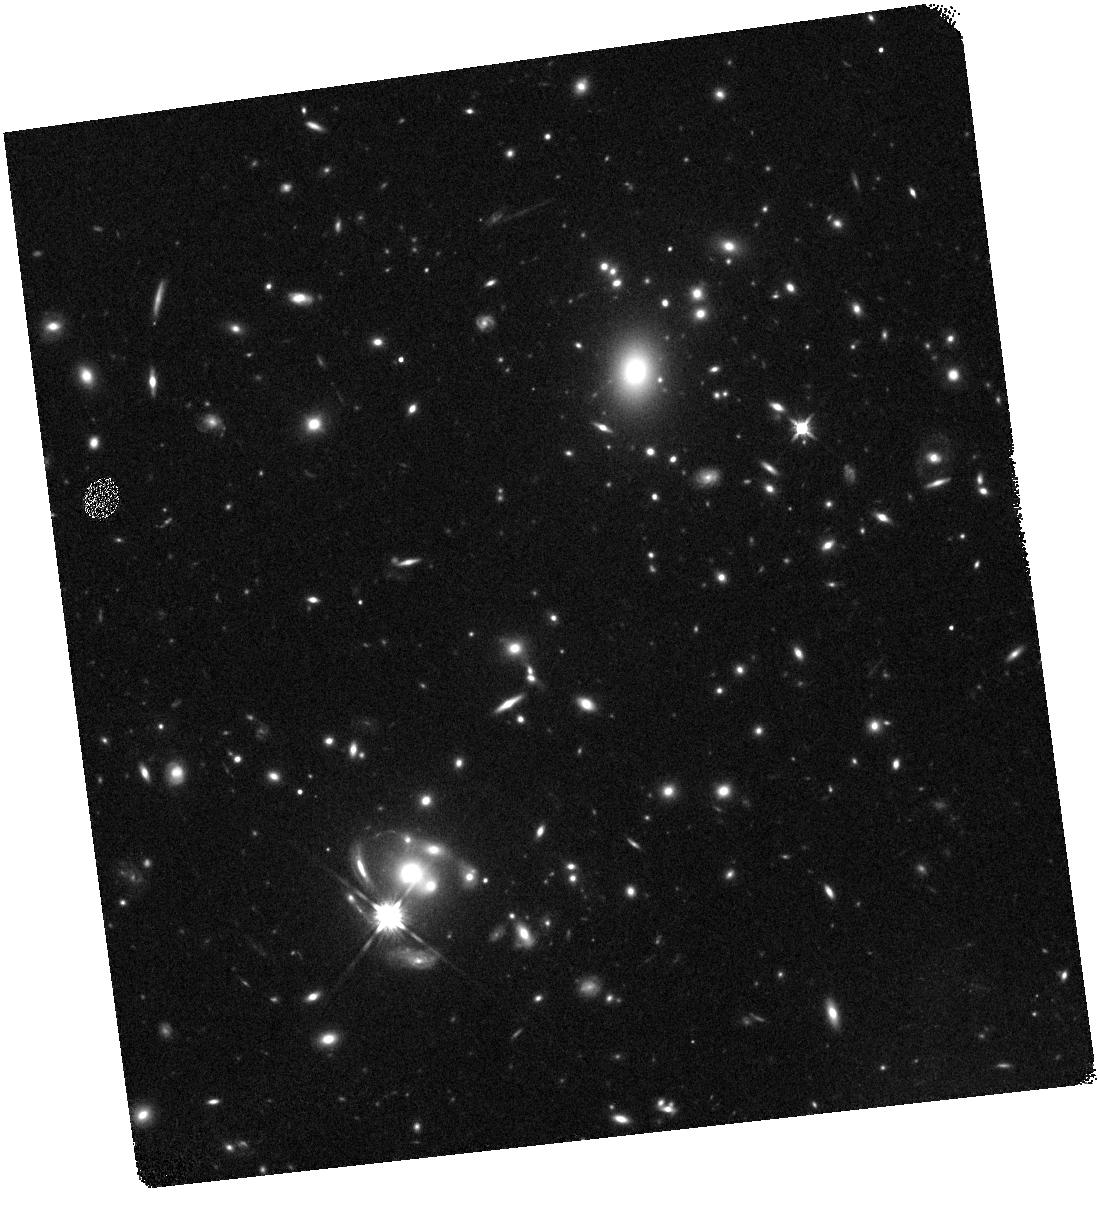
Target: SGAS2-0033. Instrument: WFC3/IR. Filter: F140W. Exposure: 8 min. Observation ID: hst_14170_02_wfc3_ir_f140w_icvf02

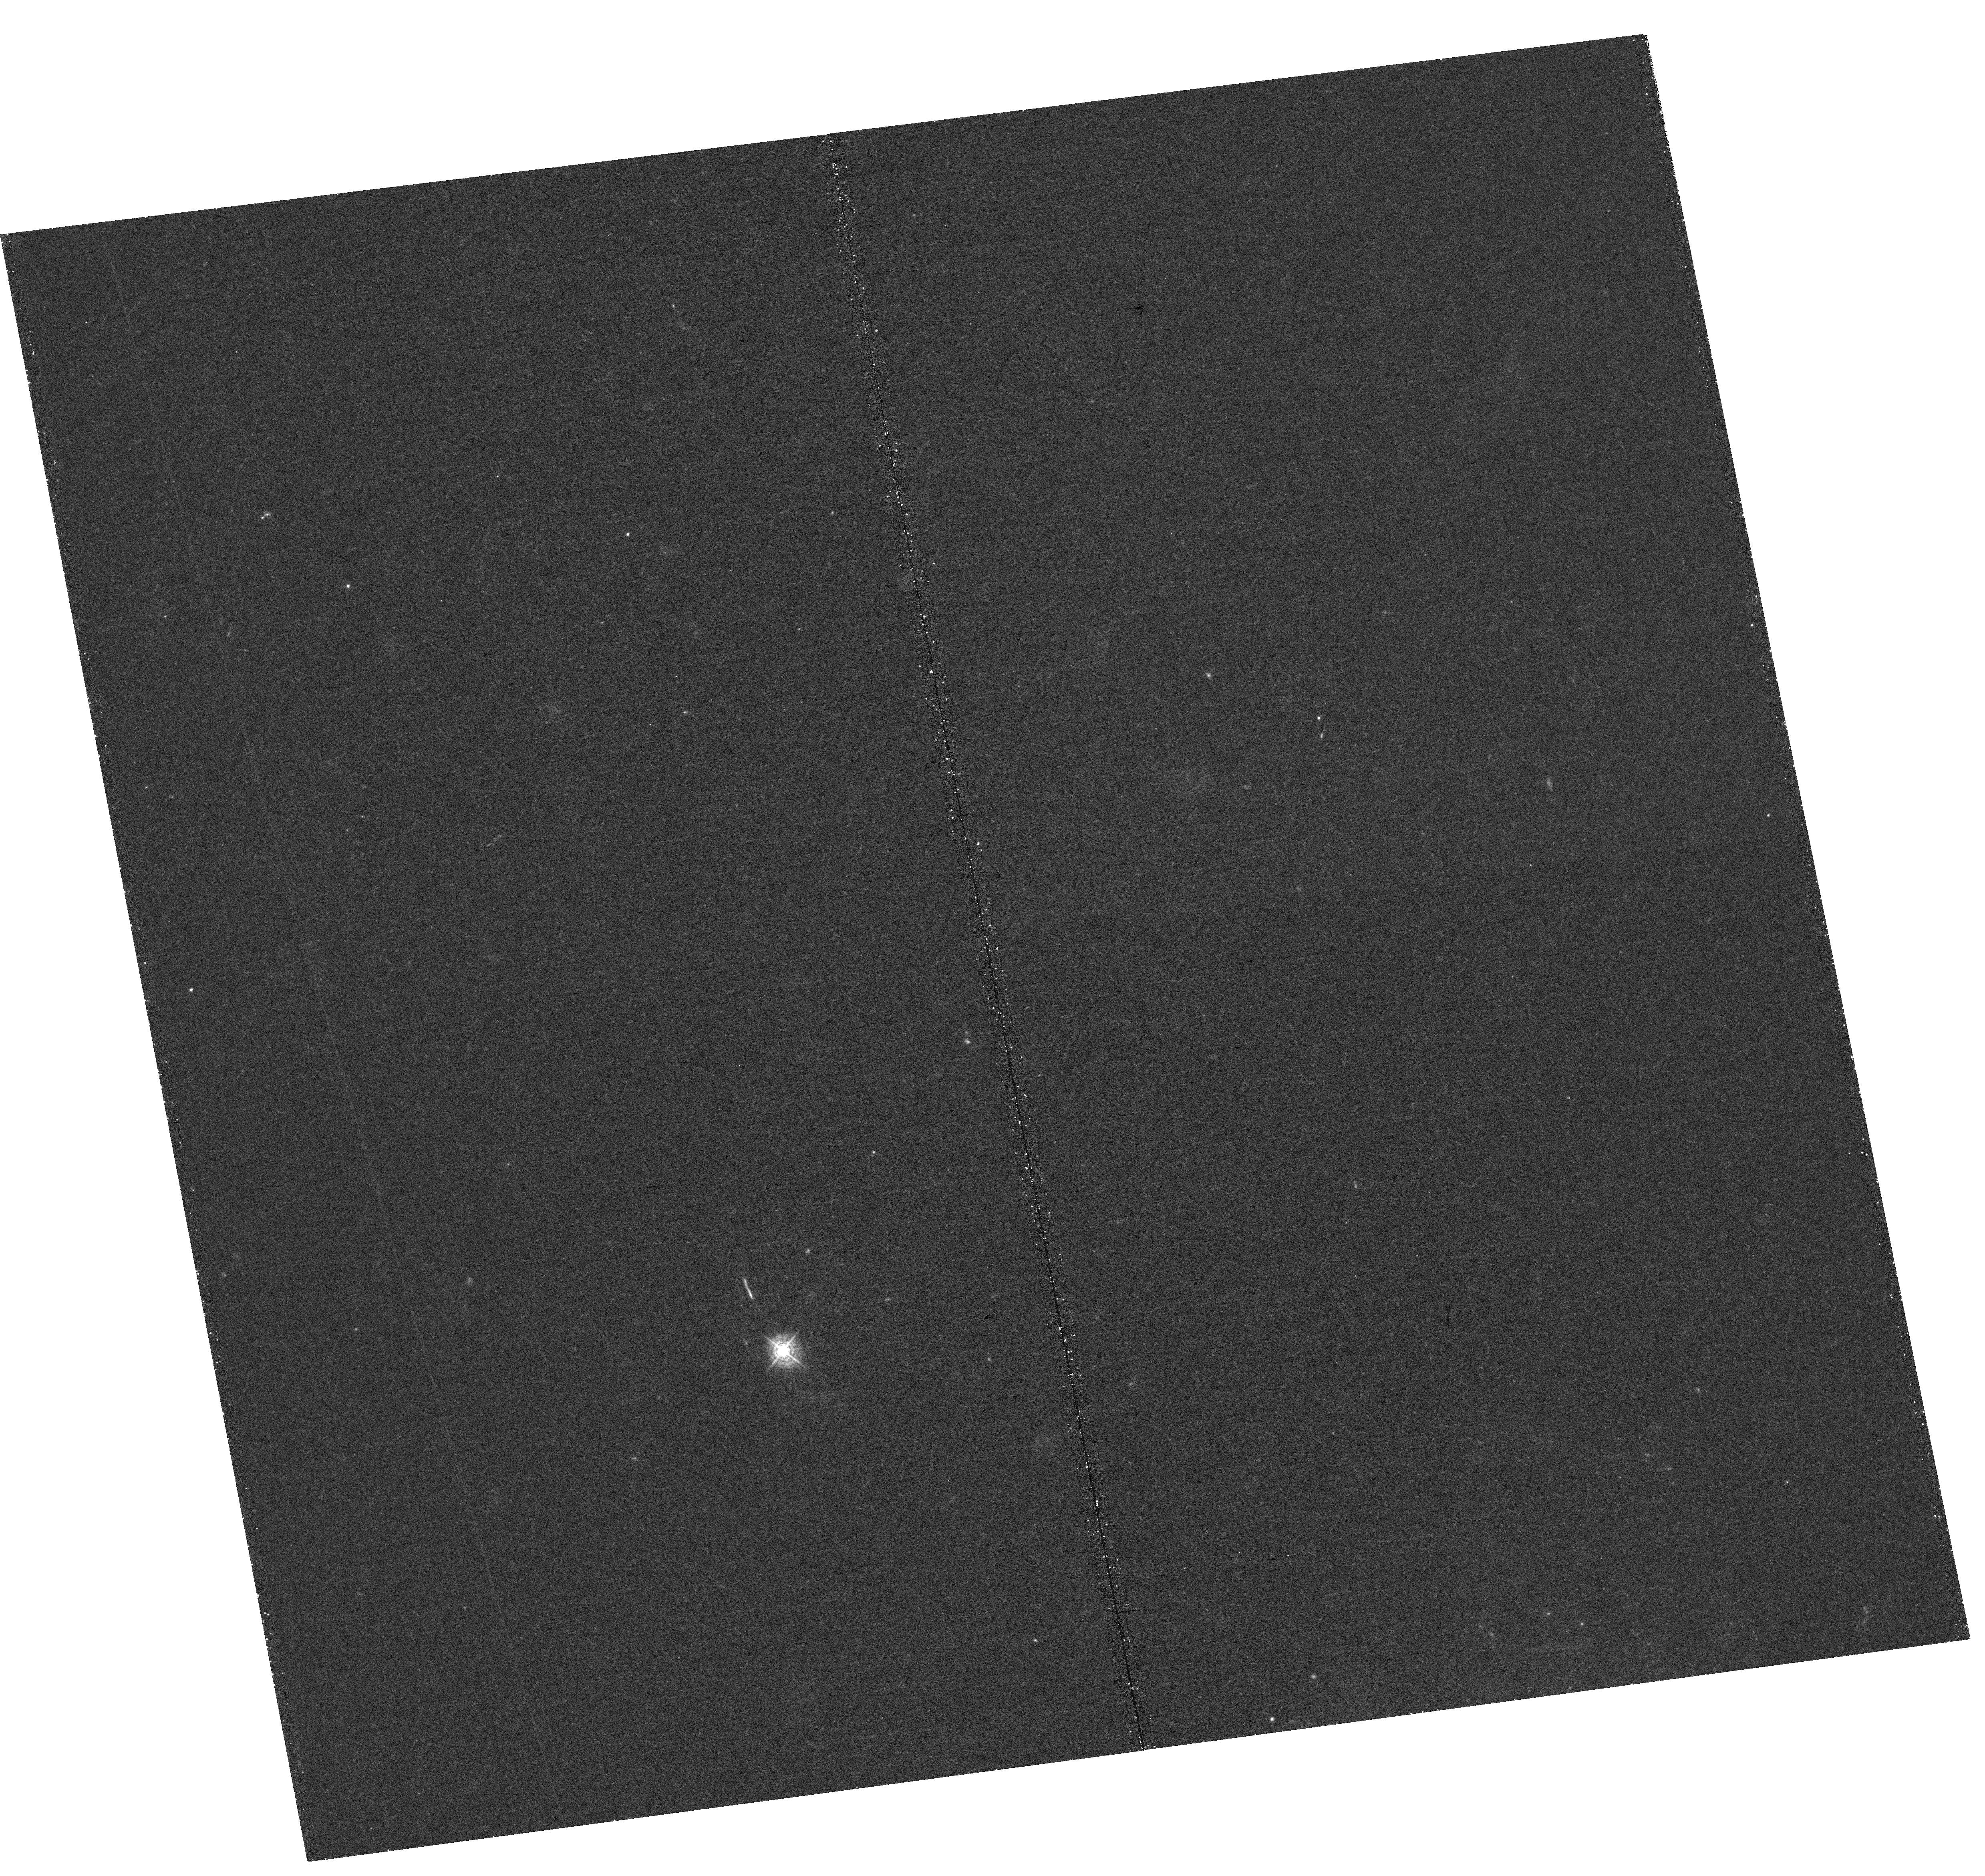
Target: SGAS2-0033. Instrument: WFC3/UVIS. Filter: F410M. Exposure: 1.4 h. Observation ID: hst_14170_01_wfc3_uvis_f410m_icvf01

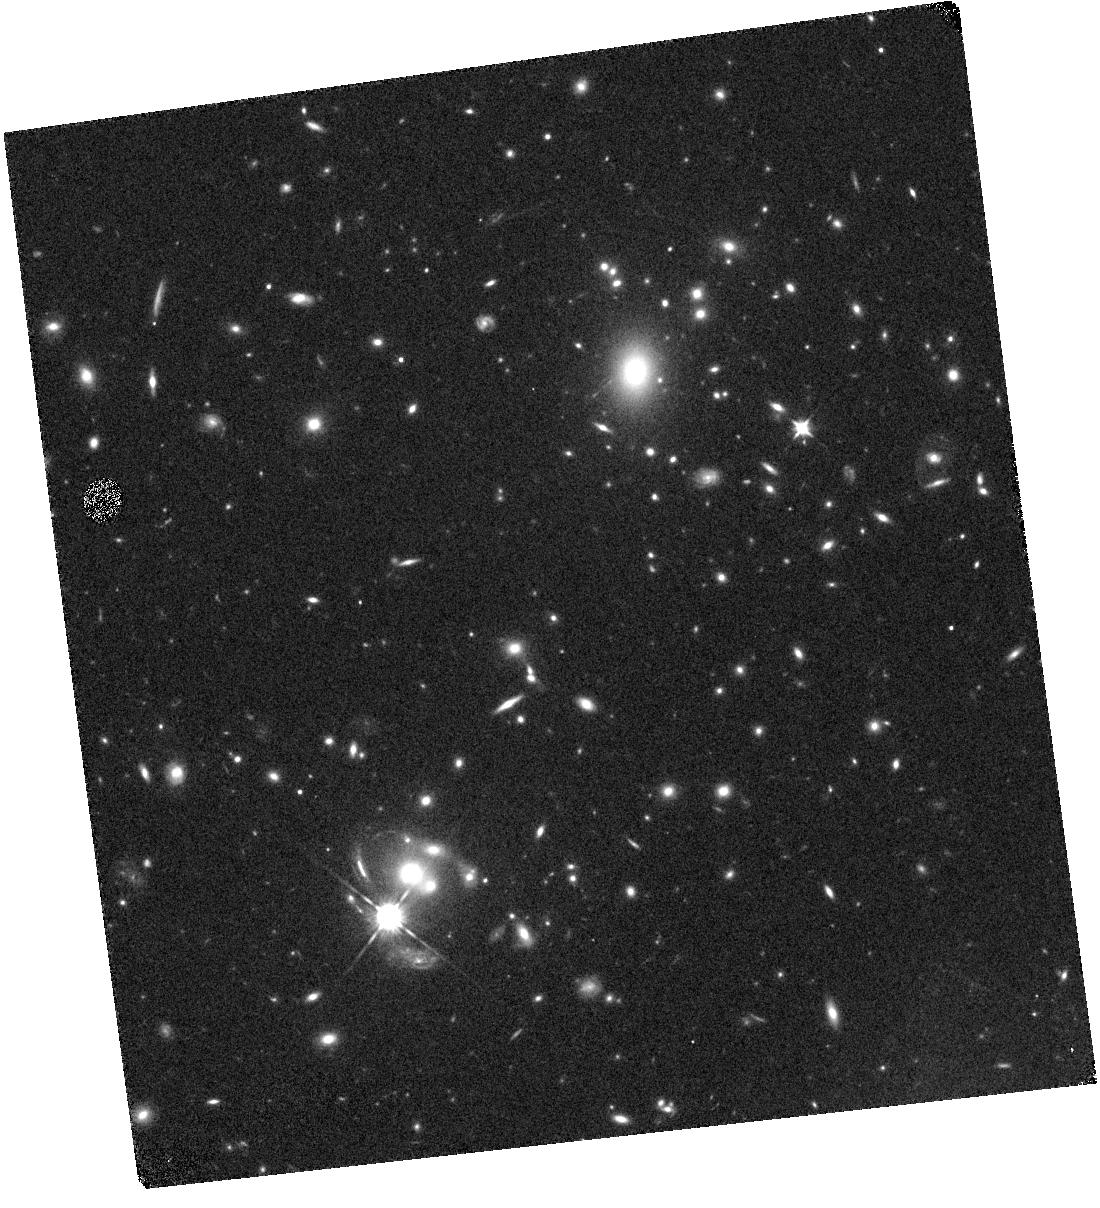
Target: SGAS2-0033. Instrument: WFC3/IR. Filter: F105W. Exposure: 12 min. Observation ID: hst_14170_01_wfc3_ir_f105w_icvf01

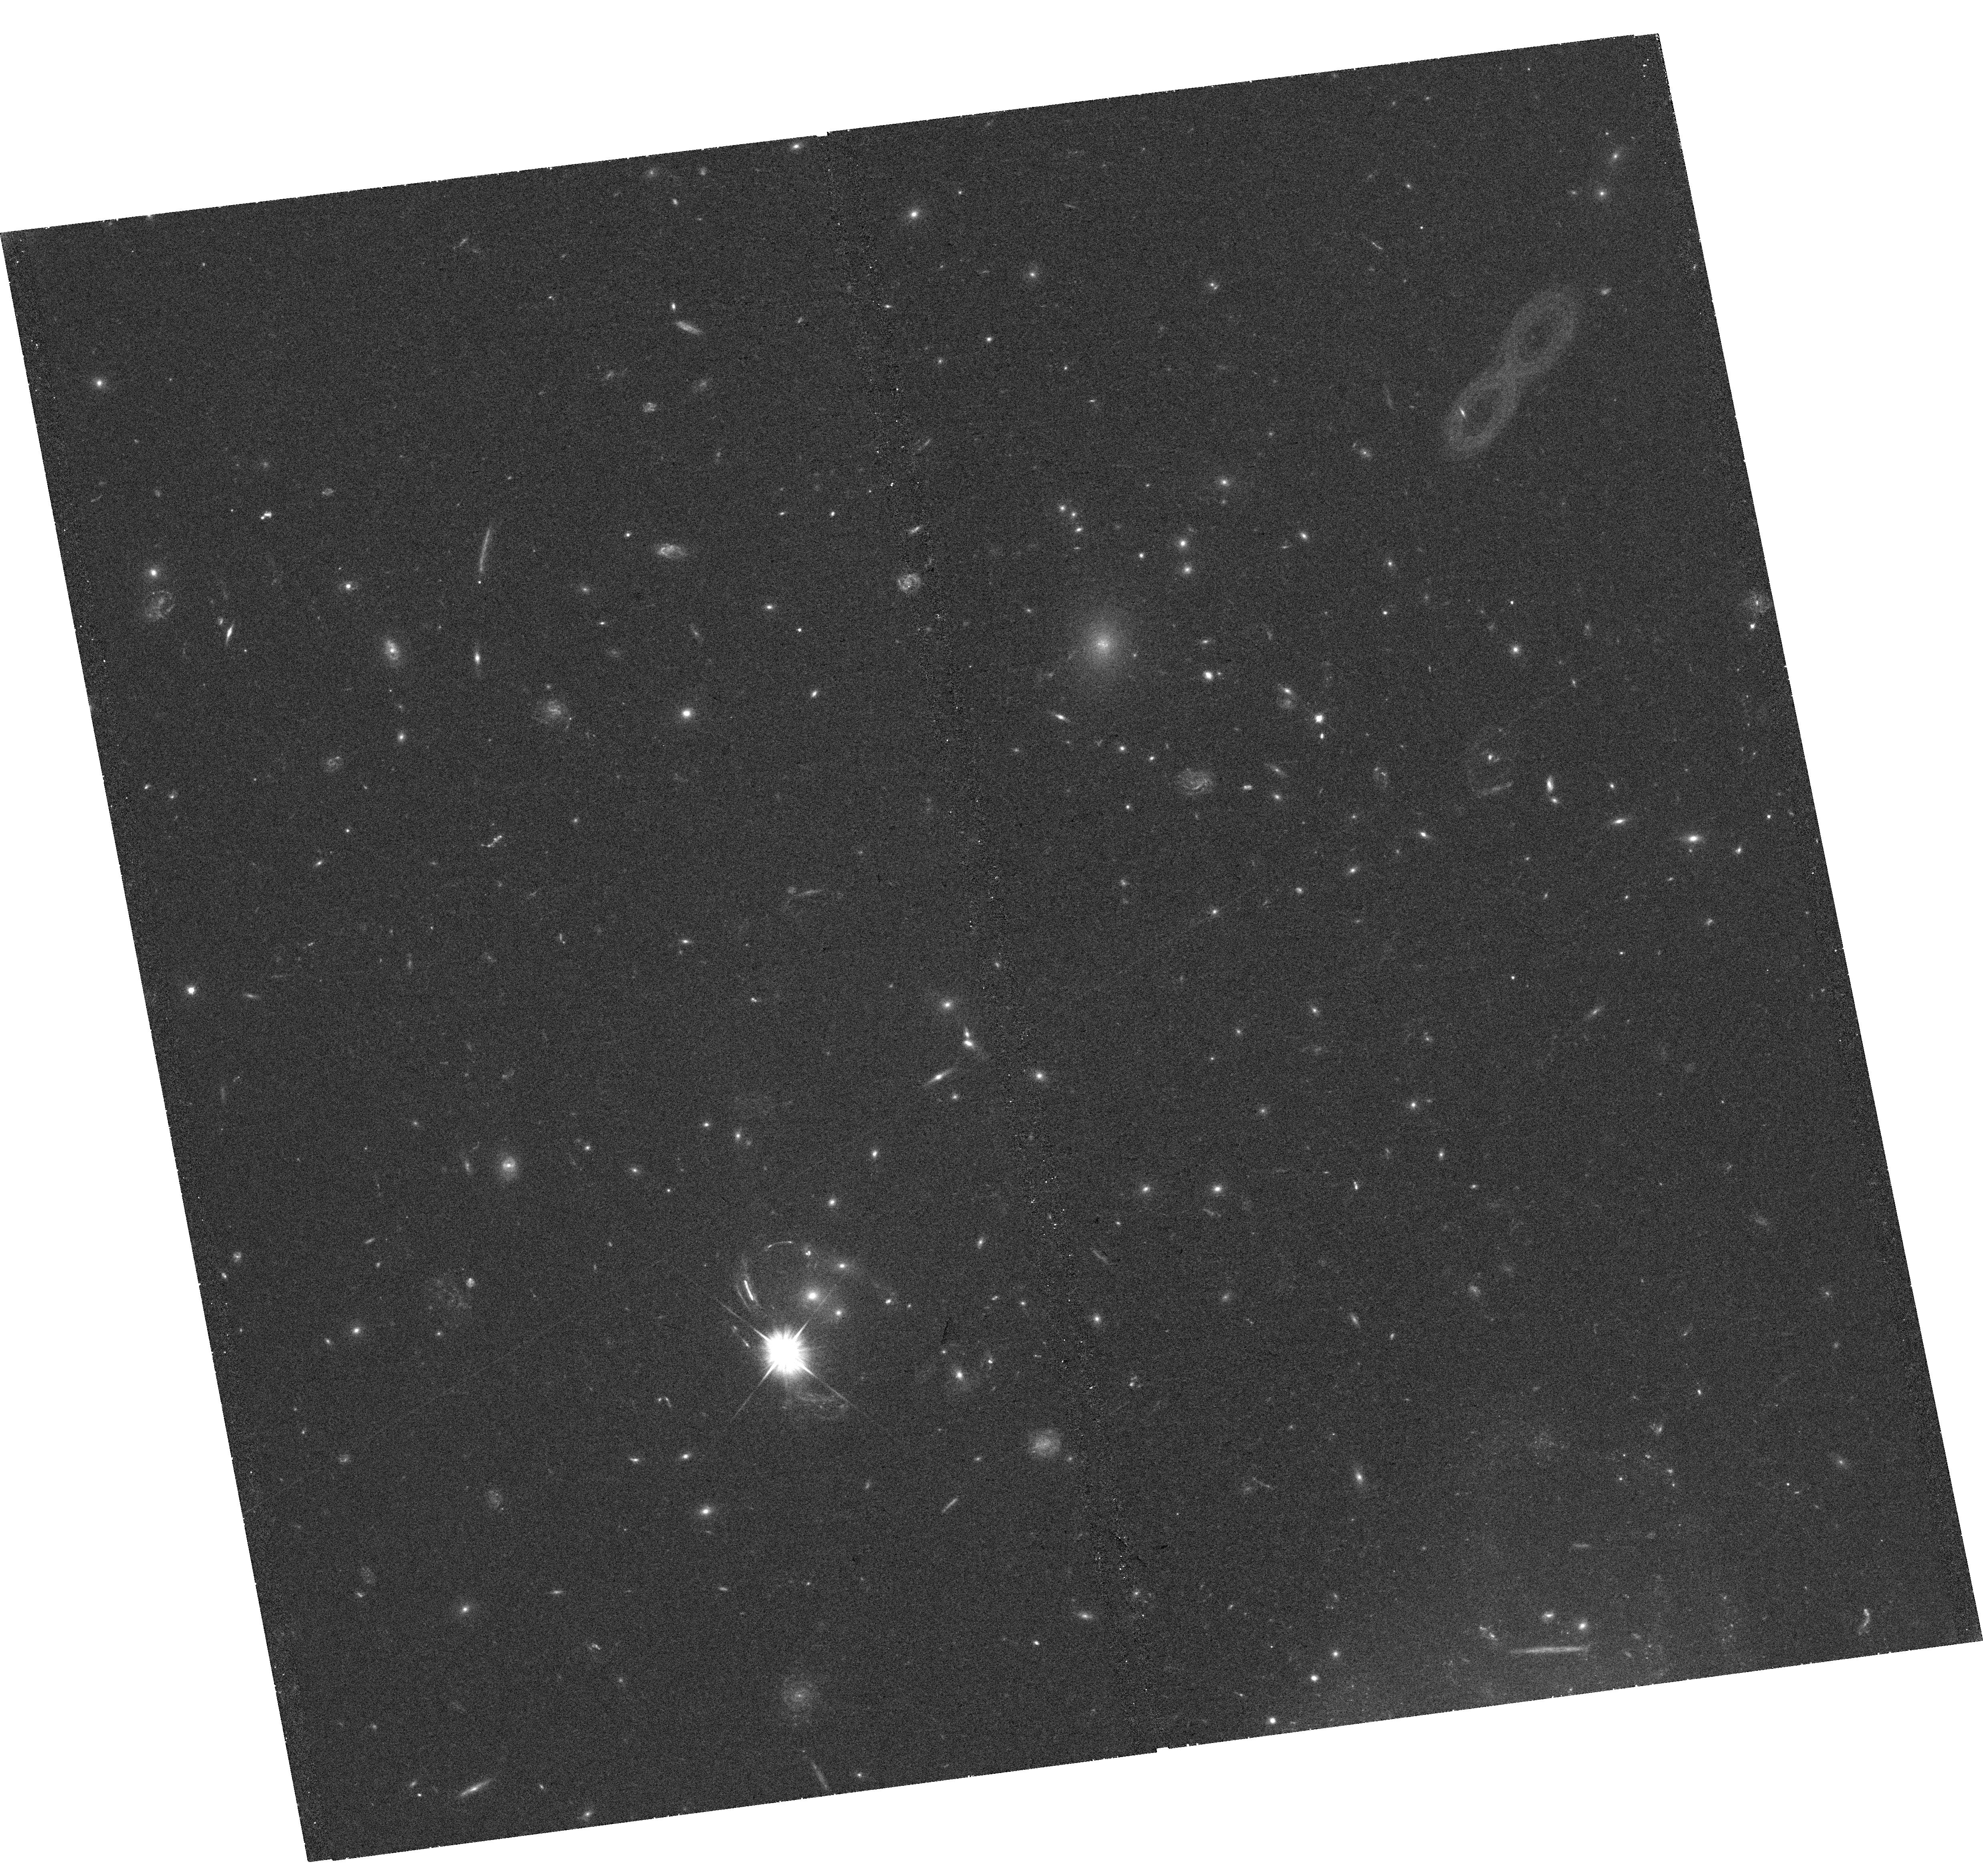
Target: SGAS2-0033. Instrument: WFC3/UVIS. Filter: F555W. Exposure: 29 min. Observation ID: hst_14170_02_wfc3_uvis_f555w_icvf02

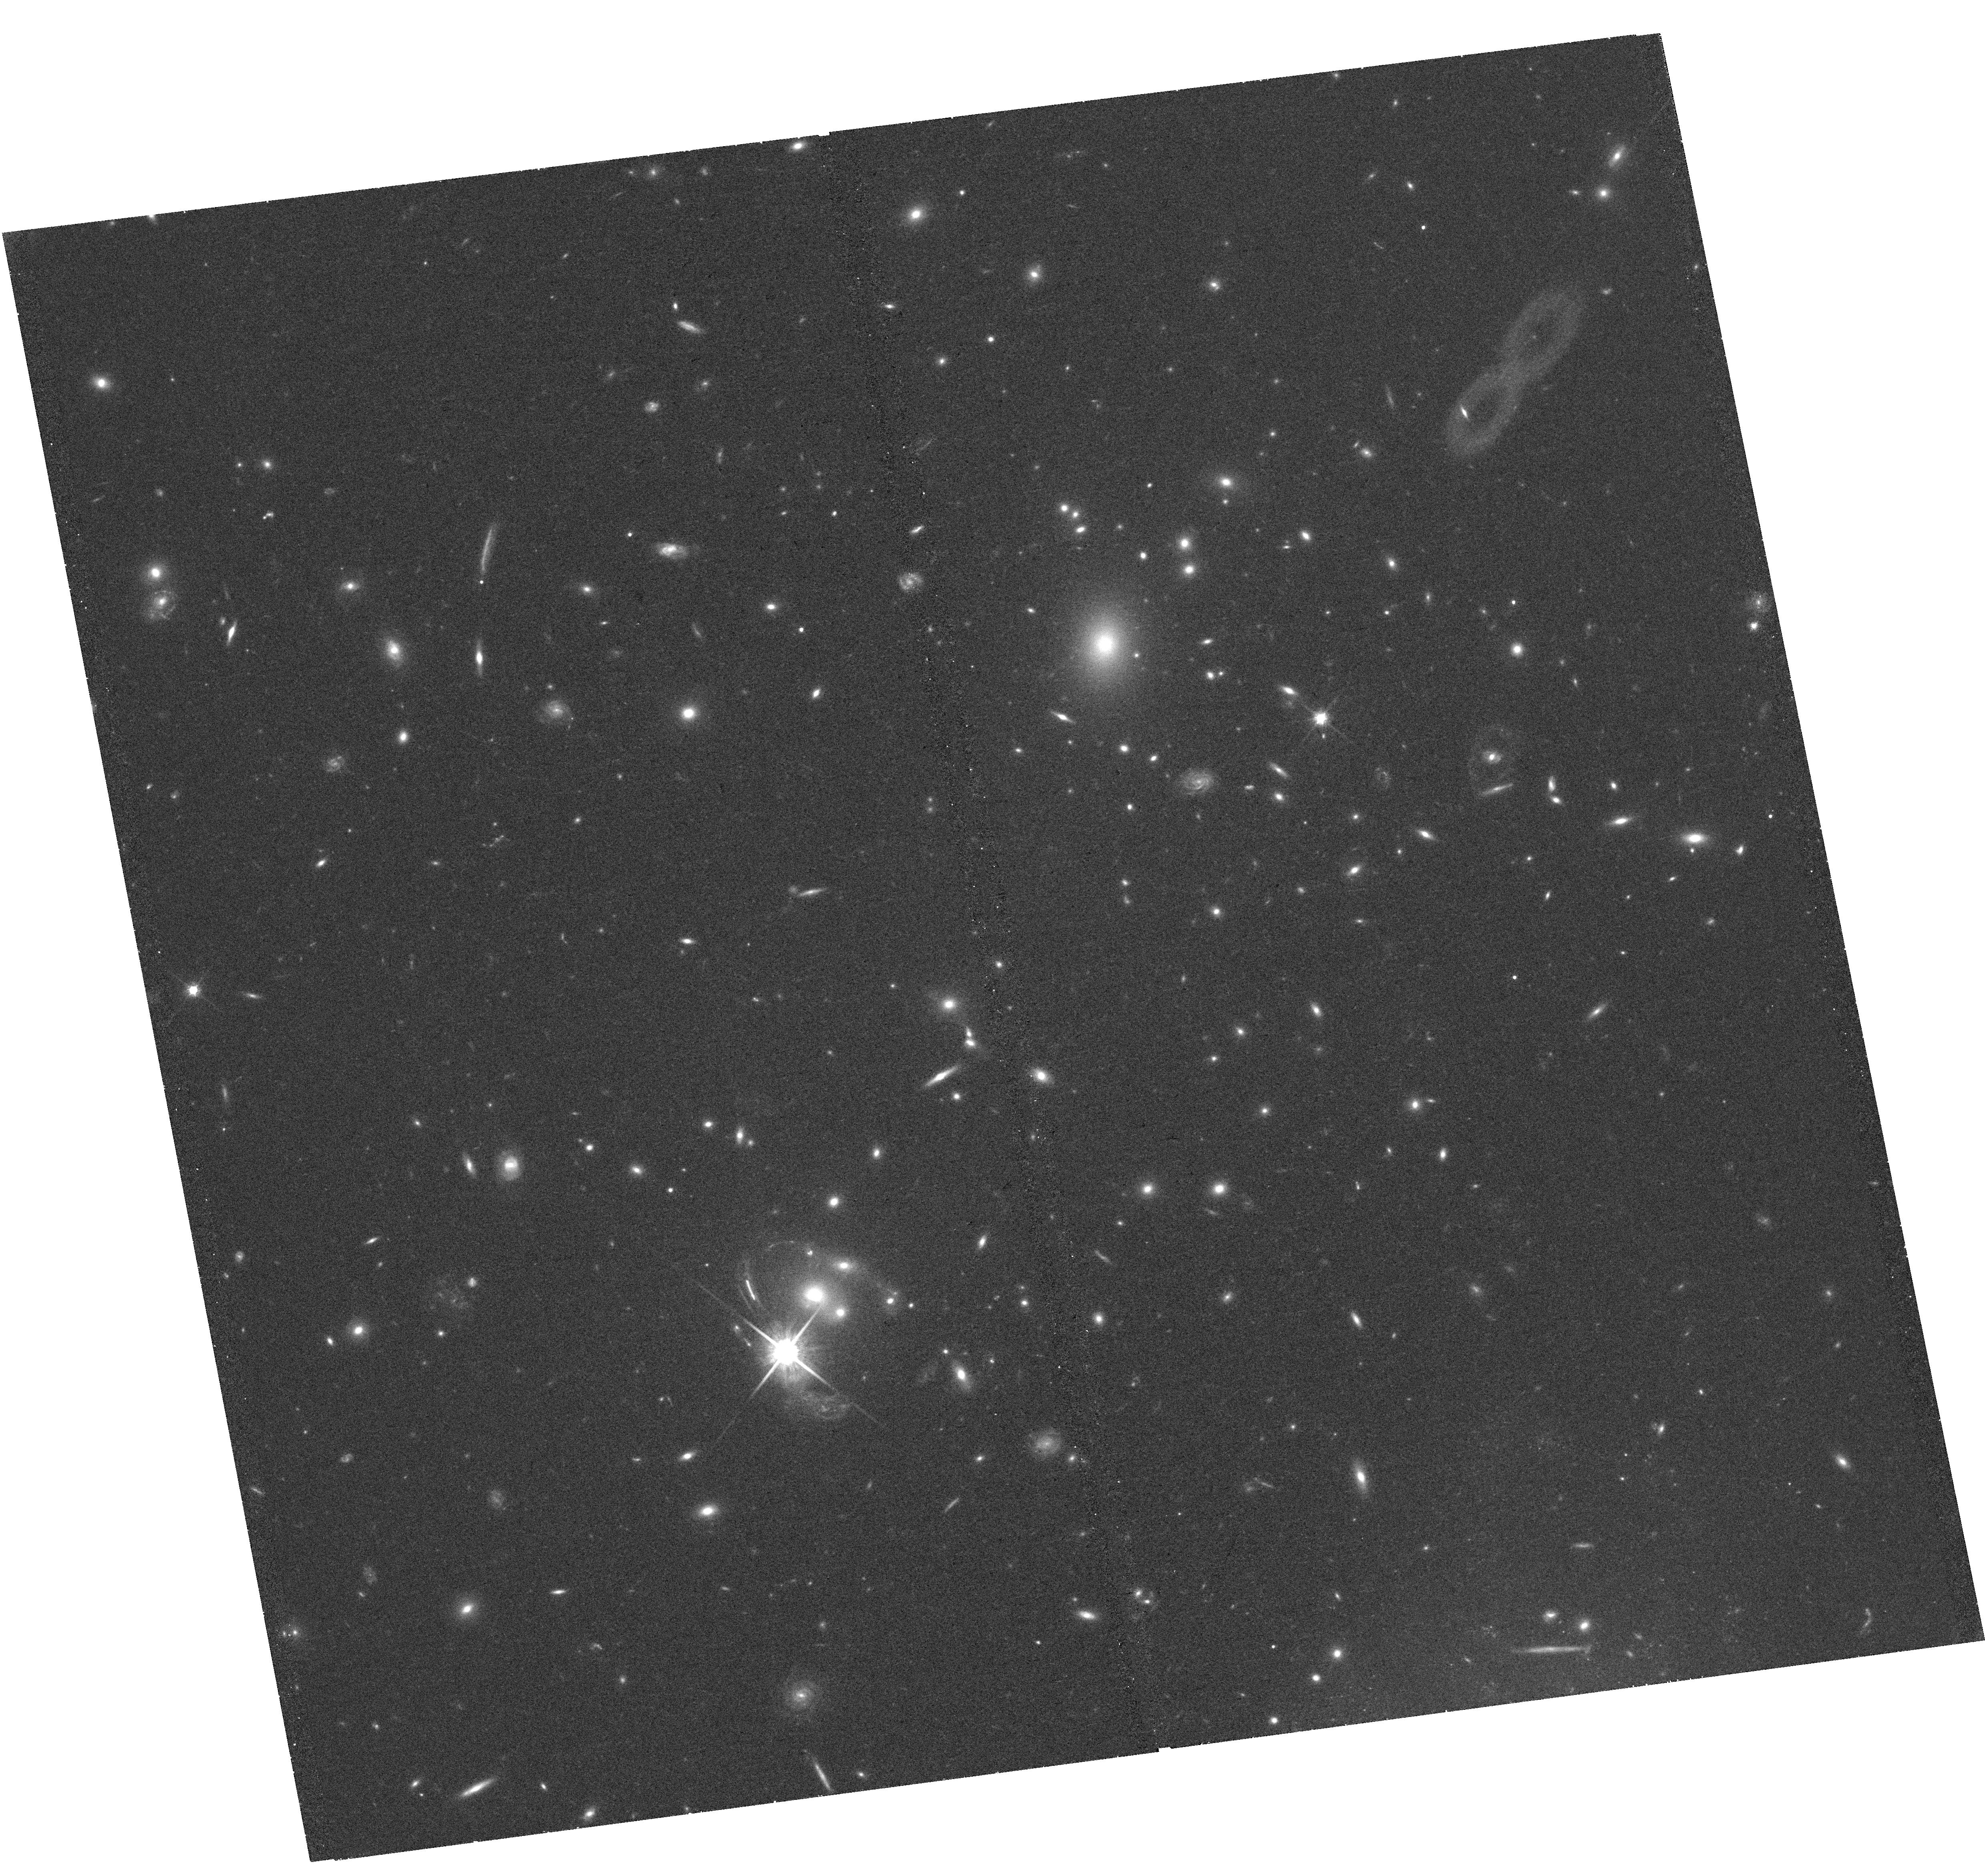
Target: SGAS2-0033. Instrument: WFC3/UVIS. Filter: F814W. Exposure: 32 min. Observation ID: hst_14170_01_wfc3_uvis_f814w_icvf01

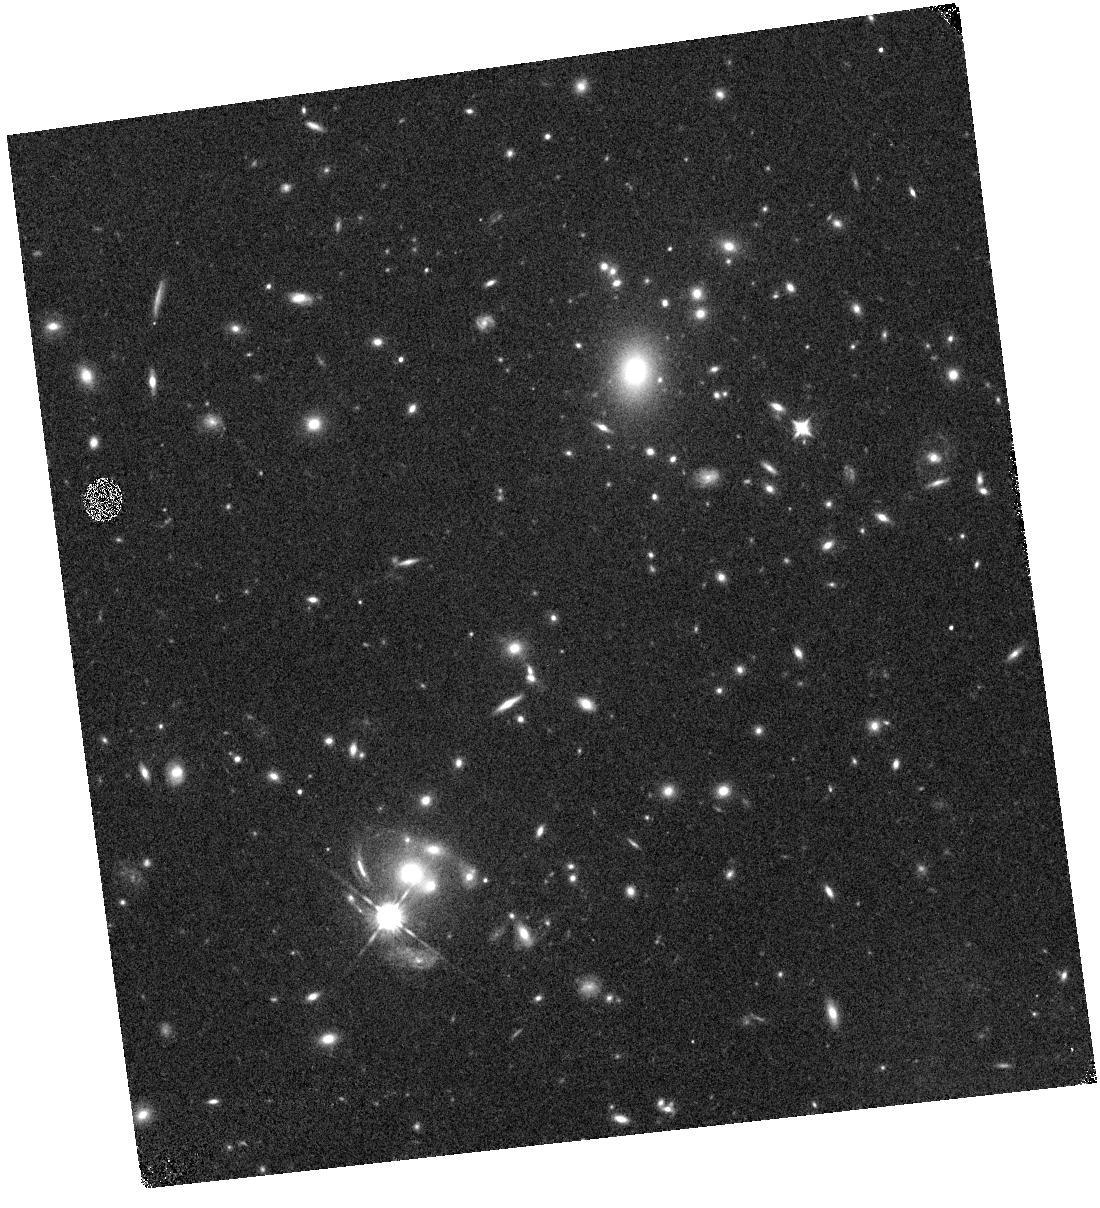
Target: SGAS2-0033. Instrument: WFC3/IR. Filter: F105W. Exposure: 5 min. Observation ID: hst_14170_02_wfc3_ir_f105w_icvf02

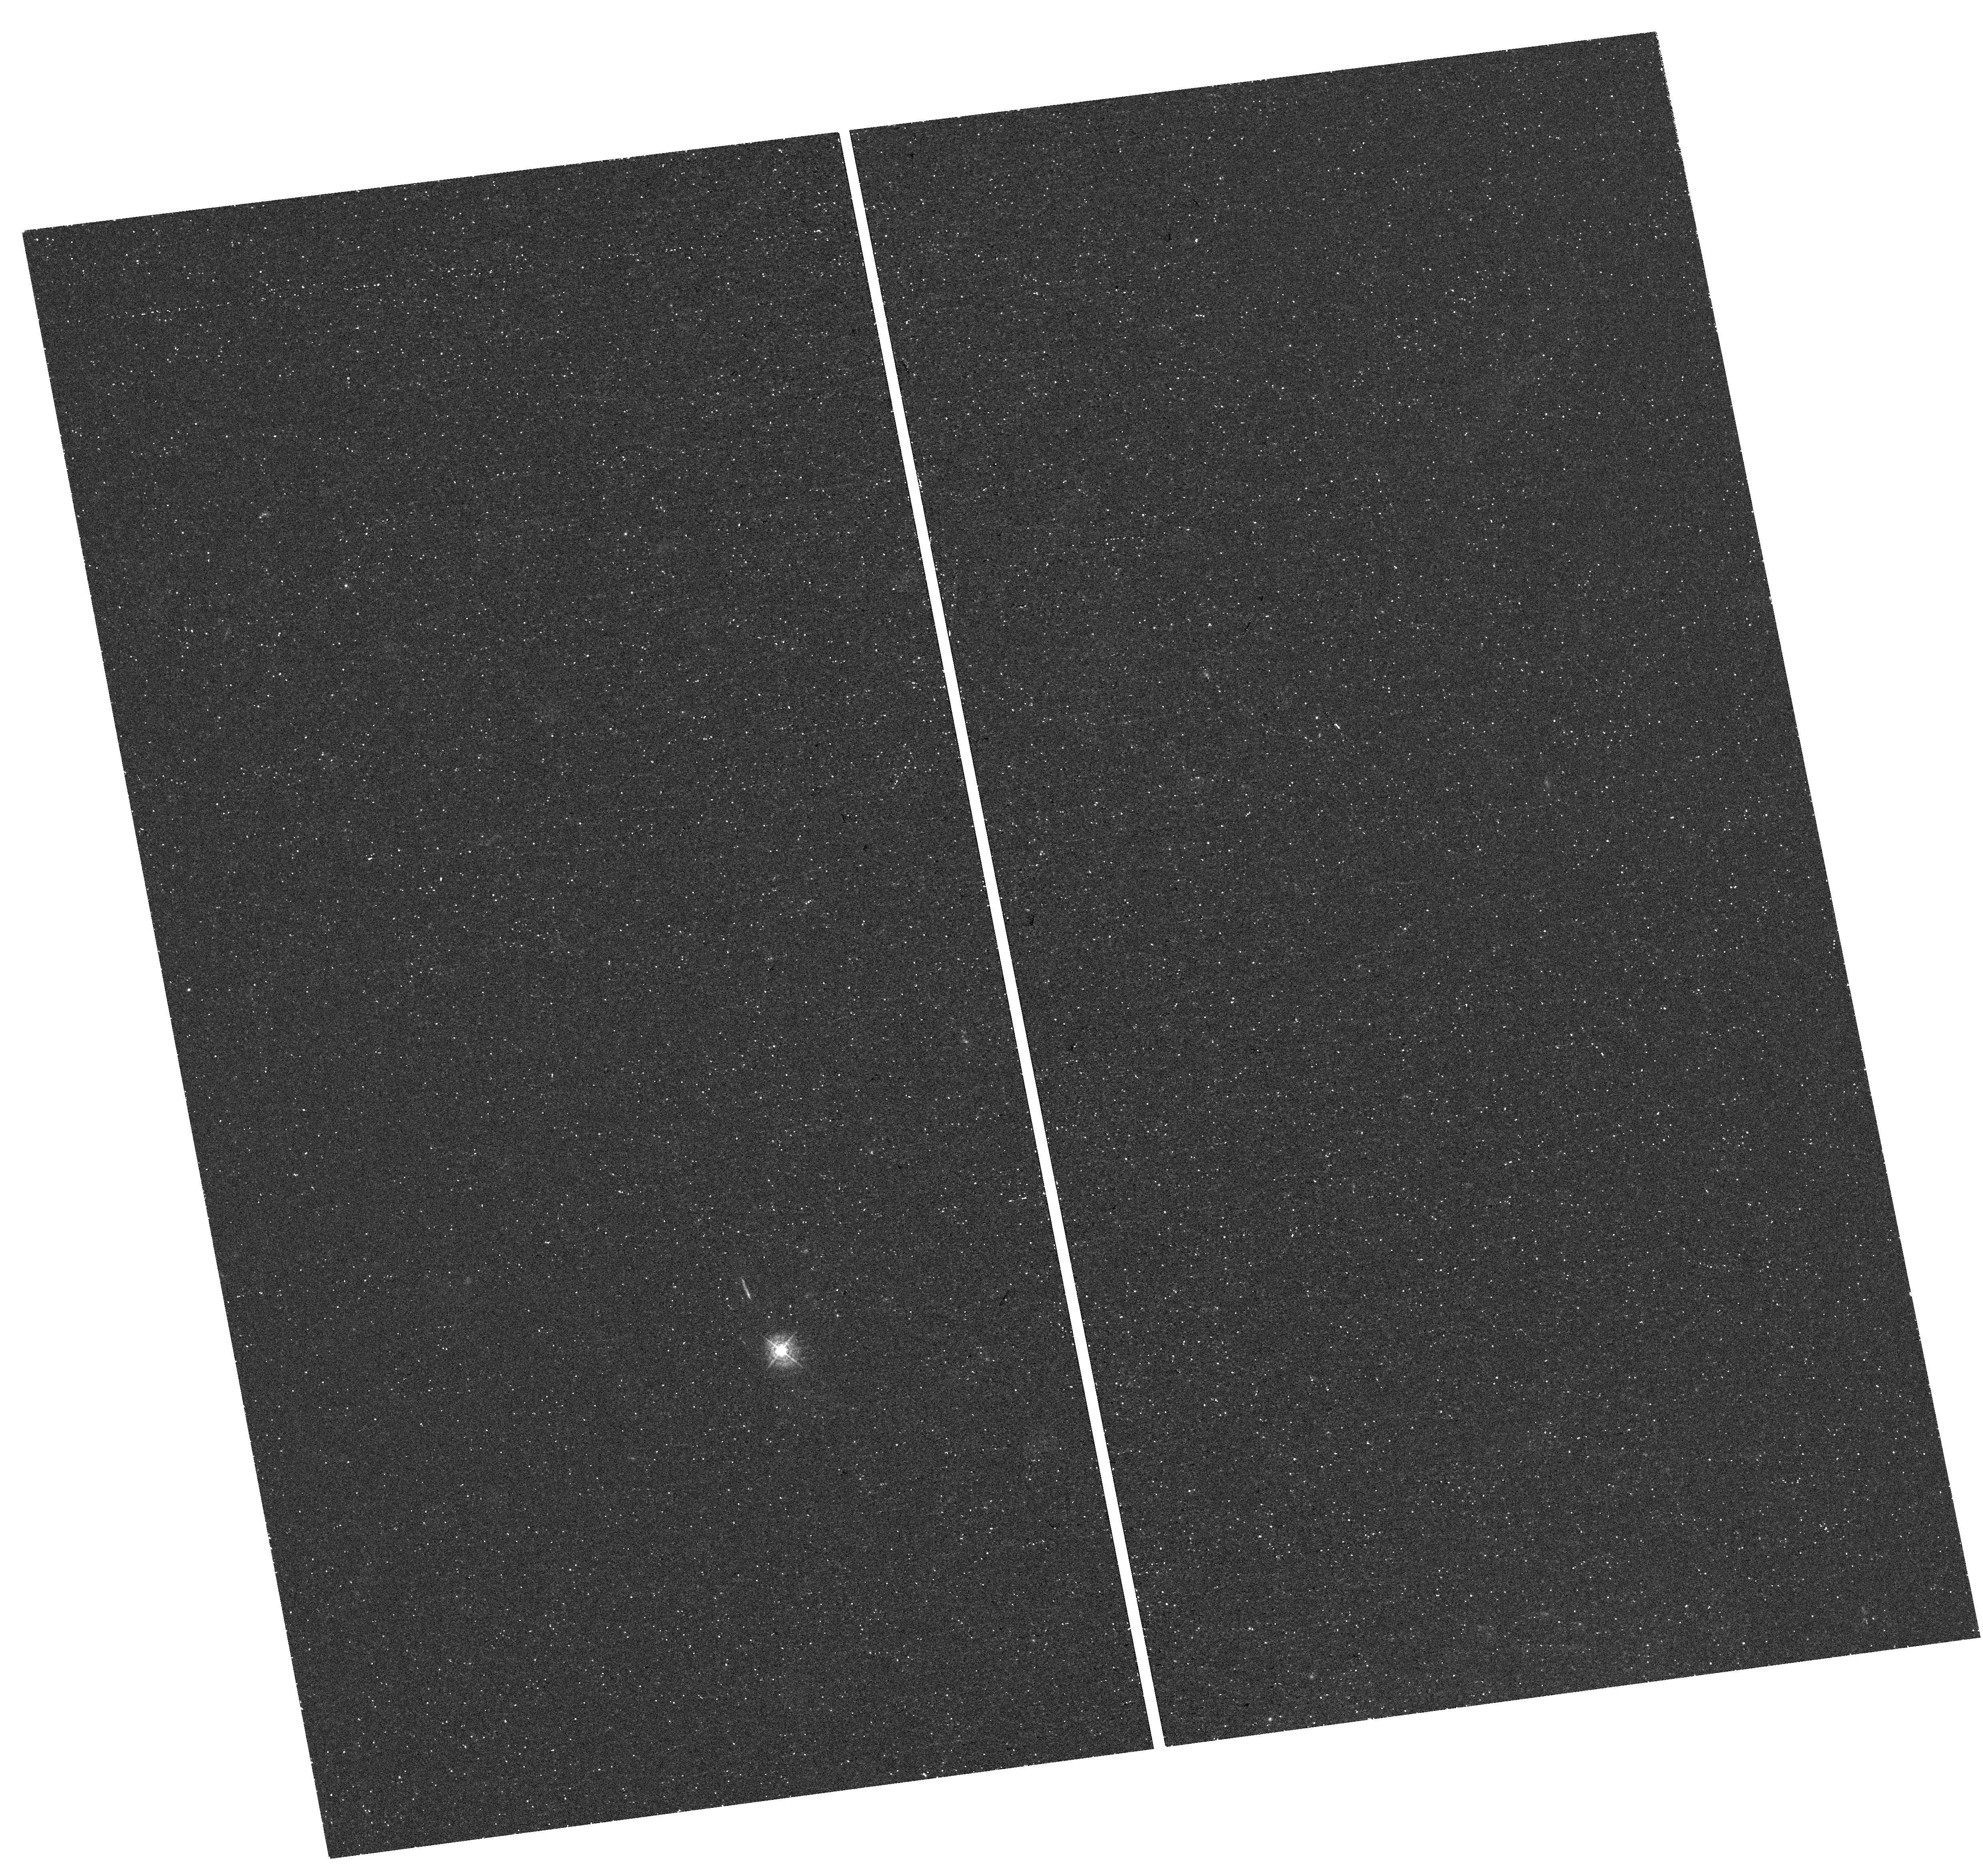
Target: SGAS2-0033. Instrument: WFC3/UVIS. Filter: F410M. Exposure: 39 min. Observation ID: hst_14170_02_wfc3_uvis_f410m_icvf02

A Complete Census: Mapping the Lya Emission and Stellar Continuum in a Lensed Main-Sequence Galaxy at z=2.39 Hosting an AGN-driven Nuclear Outflow (PI: Wuyts, Eva)

We propose to image the Ly-alpha and stellar continuum emission for an exceptionally bright lensed main-sequence galaxy at z=2.39. Its chance alignment close to a natural guide star (very rare for arcs in cluster environments) has allowed high signal-to-noise SINFONI+AO observations of all the rest-frame optical diagnostic emission lines ([OIII], H-beta, [OI], H-alpha, [NII] and [SII]). We find an underlying broad component with FWHM~740 km/s in both the Balmer and forbidden lines, and measure line ratios which place the outflow robustly in the region of the BPT diagrams associated with AGN ionisation. At this redshift, Ly-alpha uniquely falls in the F410M WFC3 medium-band filter. With a modest investment of six orbits, we will map the Ly-alpha emission and stellar UV continuum of this source at spatial scales ~<100 pc - similar resolution to the SINFONI+AO data. This will allow us to compare the spatial extent and morphology (smooth or clumpy) of the Ly-alpha, UV and dust-corrected H-alpha emission and disentangle the effects of star formation and AGN ionisation on each tracer. This is a truly unique opportunity where a combination of gravitational lensing, AO guide star, the right source redshift, and the presence of a weak AGN allow a complete and magnified view of three main tracers of the physical conditions and structure of the interstellar medium in a star-forming galaxy at cosmic noon.